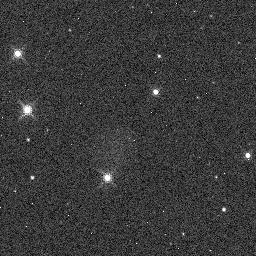
Target: KIC-4760478. Instrument: WFC3/IR. Filter: F130N. Exposure: 2 min. Observation ID: idm801c1q

Validating the Presence of a Moon Orbiting Kepler-1625b (PI: Teachey, Alex)

The Hunt for Exomoons with Kepler (HEK) project has been engaged in the search for exomoons for the past several years, but so far no reliable exomoon detection can be found in the literature. After our largest survey to date, we have recently detected a strong candidate moon signal in the light curve of Kepler-1625b. The planet exhibits three transits in the Kepler data (P~287 days), in which we detect out-of-transit flux dips consistent with the presence of a large moon to greater than 4 sigma confidence. We propose to observe the next transit of the planet, which will occur October 29th, 2017 (Cycle-25), in the near-infrared using the Wide Field Camera 3 instrument on HST. We request 26 orbits of the telescope, which will allow us to capture the full planet-moon transit event and provide an opportunity to measure the transmission spectra of both the planet and the moon. We anticipate that the proposed measurements would be sufficient to confirm the first unambiguous detection of a moon beyond our Solar System.